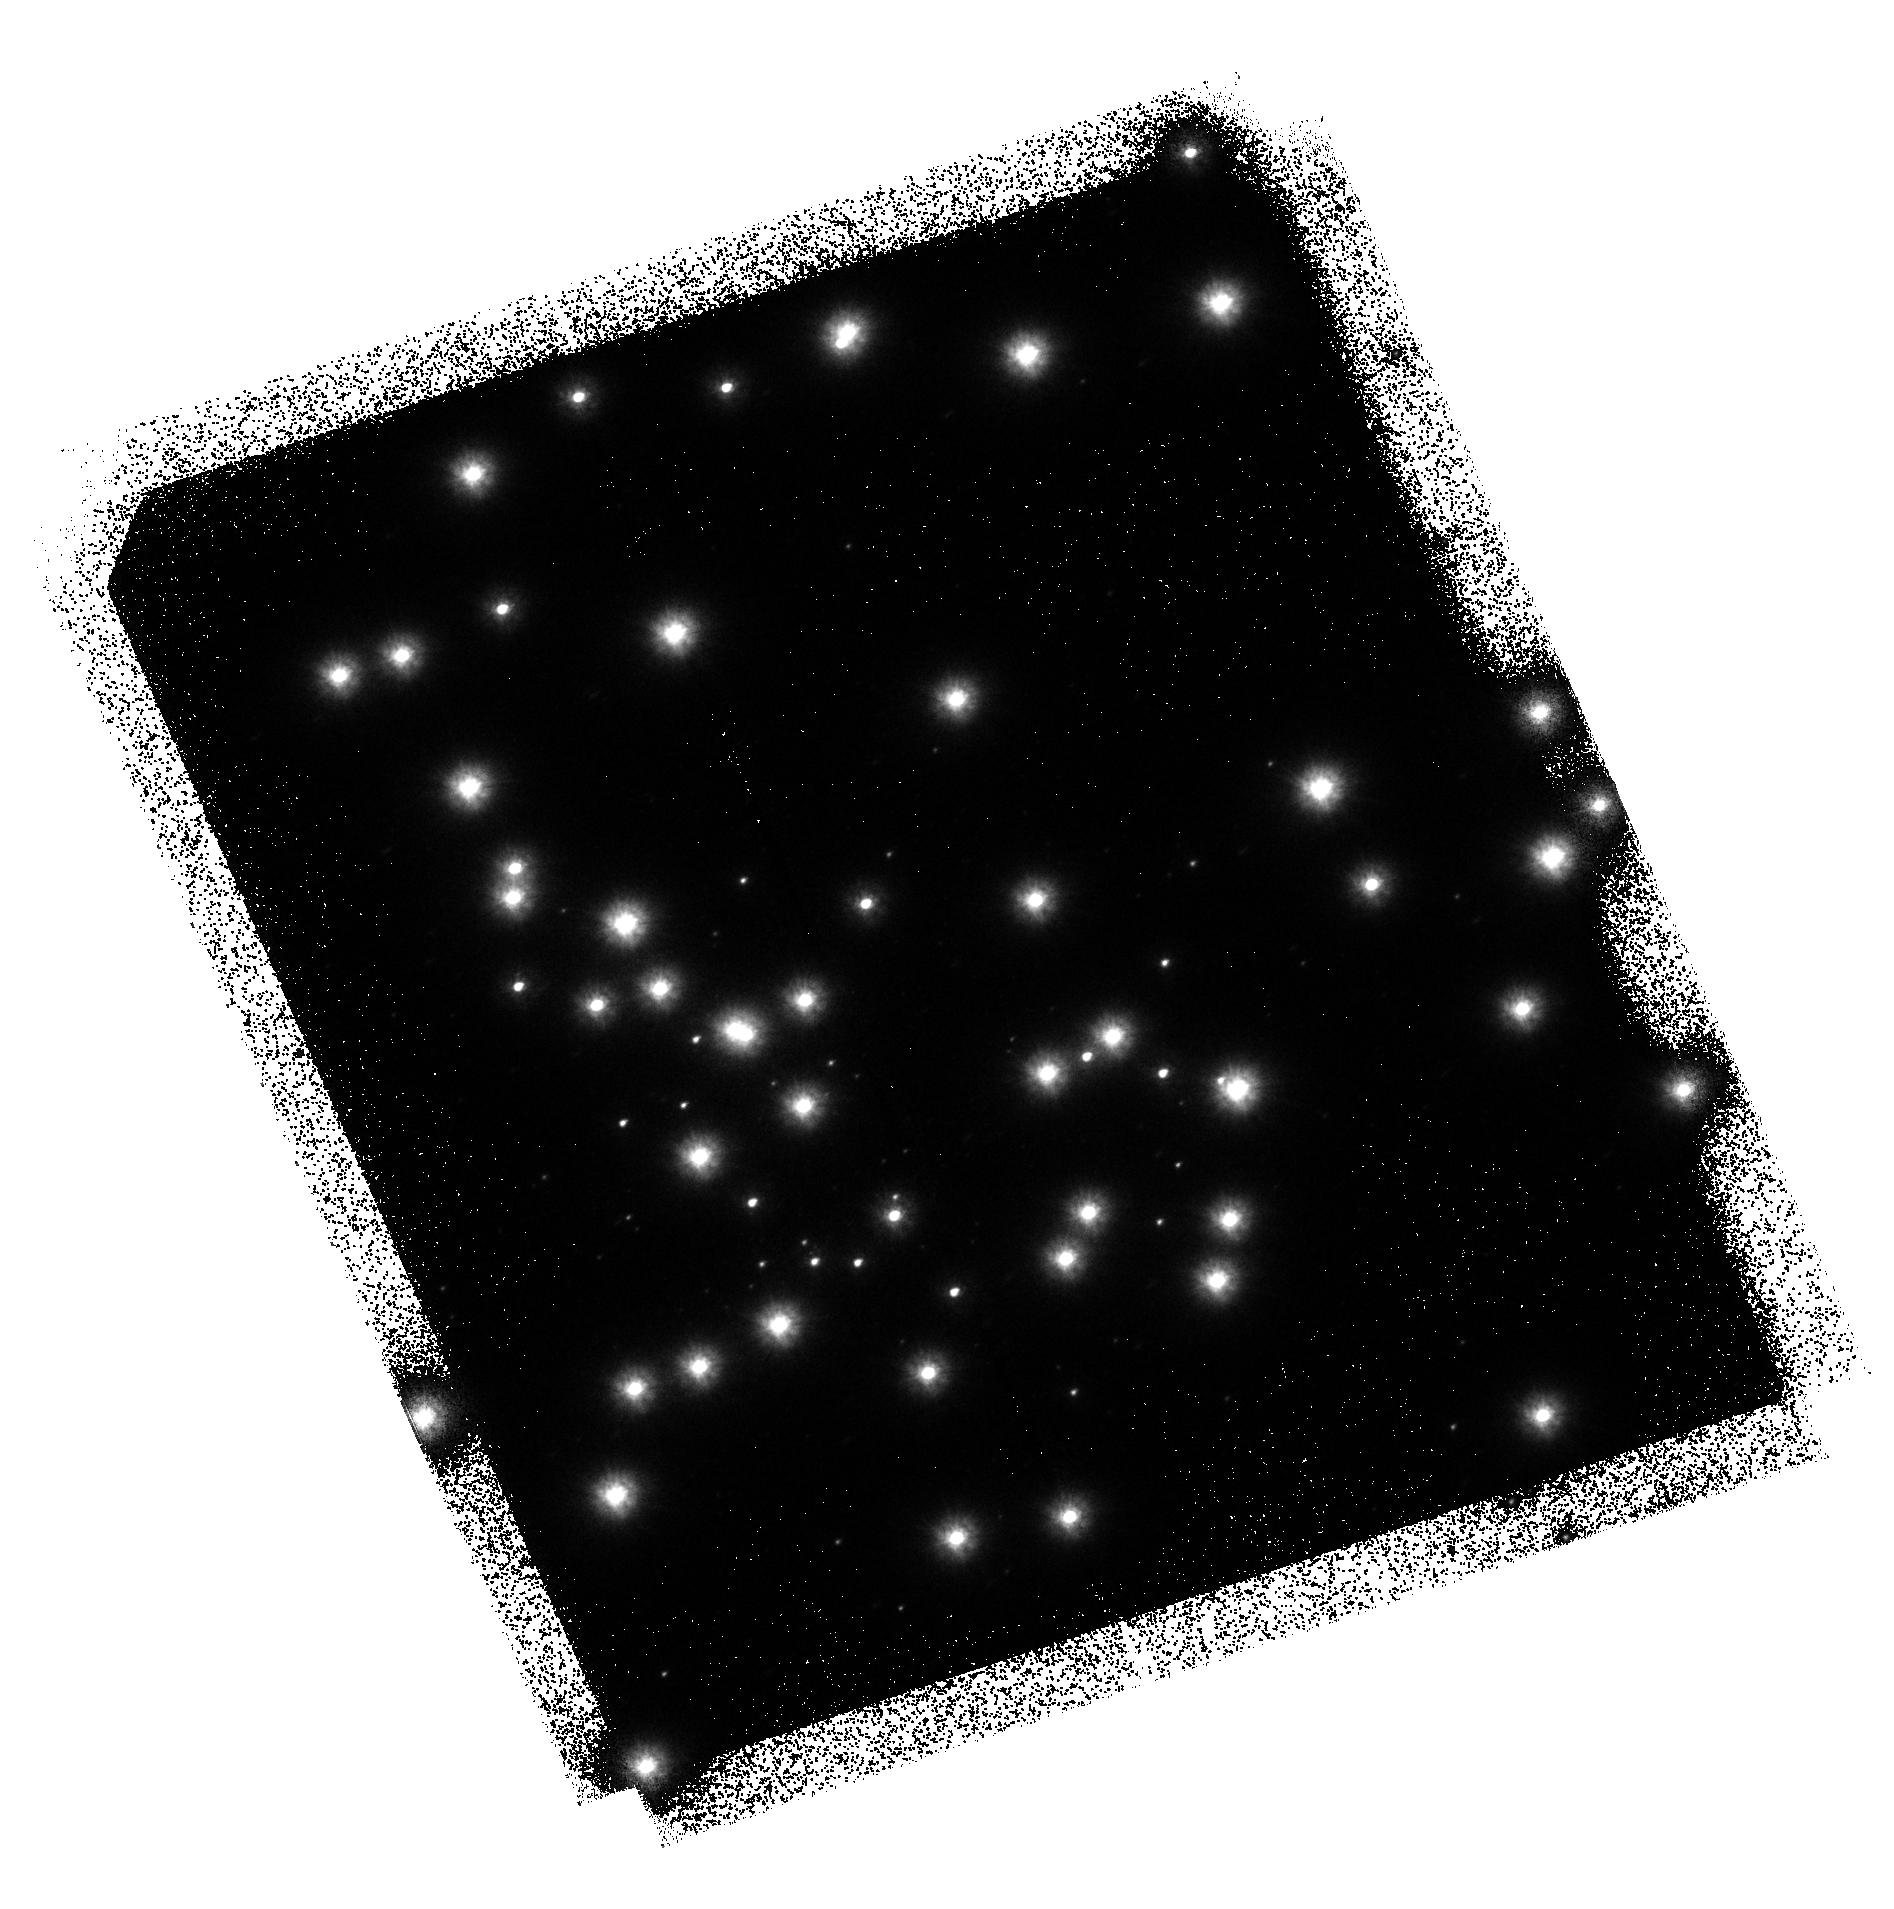
Target: NGC-6681
Instrument: ACS/SBC
Filter: F125LP
Exposure: 1.1 h
Observation ID: hst_9027_51_acs_sbc_f125lp_j8cg51

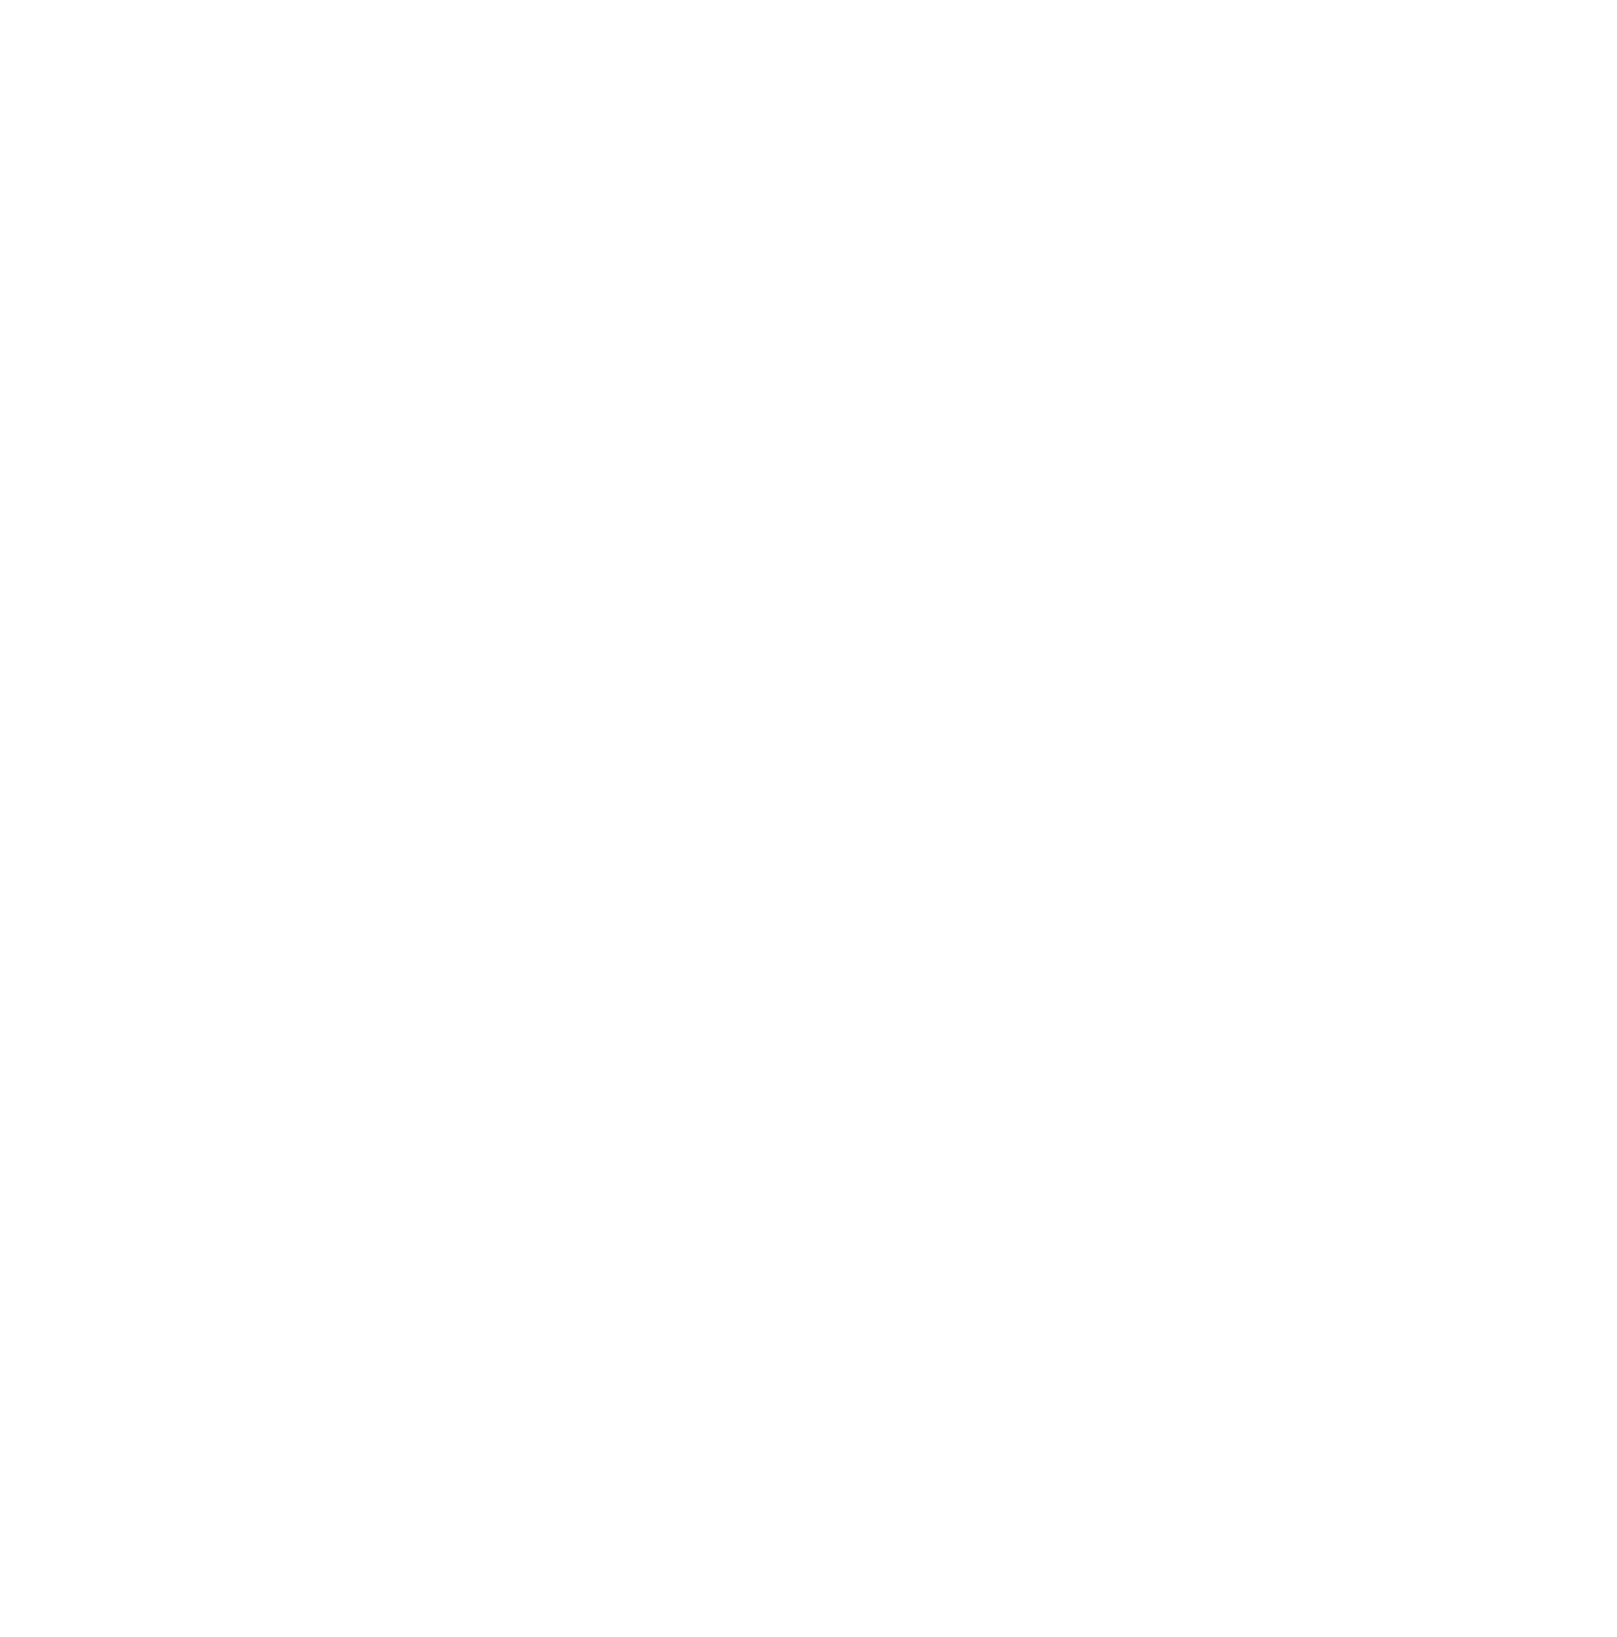
Target: NGC-6681
Instrument: ACS/SBC
Filter: F125LP
Exposure: 1.1 h
Observation ID: hst_9027_01_acs_sbc_f125lp_j8cg01

ACS SBC Geometric Distortion Calibration (PI: Hartig, George)

This activity will obtain a series of images to evaluate the geometric distortion over the field of view of the ACS SBC channel, after its image quality has been optimized with the corrector mechanism. Images will be obtained in filter F125LP, with a pattern of POS-TARG offsets in each axis. These data will be complemented by the images of the same field obtained in proposal 9024, "ACS SBC Flat Field Strability", which utilizes a similar image offsetting technique at larger spatial scales. The observations may be scheduled back-to-back with those from proposal 9024. NGC 6681 (18.7 h, -32 deg) will be the target, as this star field has been used extensively by the STIS program for UV PSF measurement and photometry.